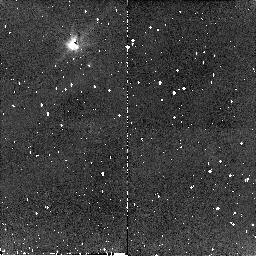
Target: G149-28. Instrument: NICMOS/NIC2. Filter: F110W. Exposure: 10 min. Observation ID: n8q316010

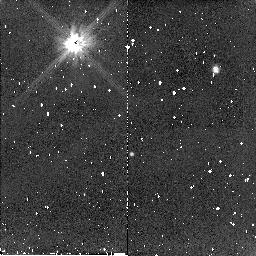
Target: G238-44. Instrument: NICMOS/NIC2. Filter: F110W. Exposure: 10 min. Observation ID: n8q308010

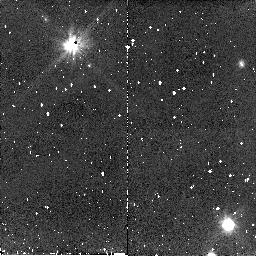
Target: G174-14. Instrument: NICMOS/NIC2. Filter: F110W. Exposure: 10 min. Observation ID: n8q368010

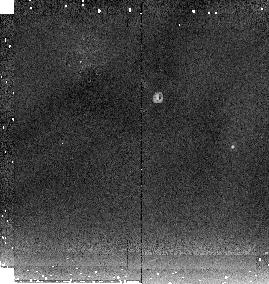
Target: HD118524. Instrument: NICMOS/NIC2. Filter: F205W. Exposure: 3 min. Observation ID: n8q3a2060

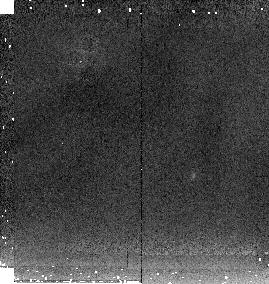
Target: G29-38. Instrument: NICMOS/NIC2. Filter: F205W. Exposure: 2 min. Observation ID: n8q301010

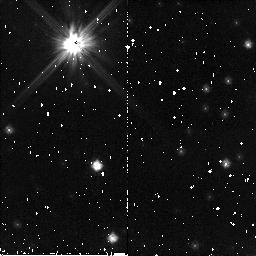
Target: WD1620-391. Instrument: NICMOS/NIC2. Filter: F110W. Exposure: 10 min. Observation ID: n8q313010

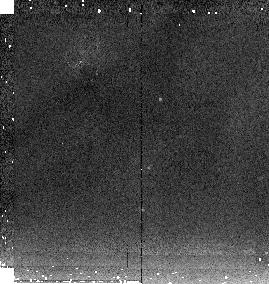
Target: GSC05841278. Instrument: NICMOS/NIC2. Filter: F205W. Exposure: 2 min. Observation ID: n8q3a1060

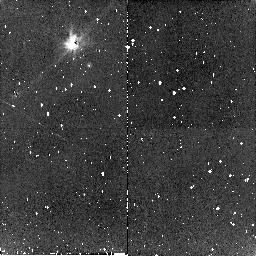
Target: G75-39. Instrument: NICMOS/NIC2. Filter: F110W. Exposure: 9 min. Observation ID: n8q322010

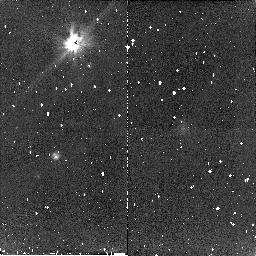
Target: G74-7. Instrument: NICMOS/NIC2. Filter: F110W. Exposure: 10 min. Observation ID: n8q320010

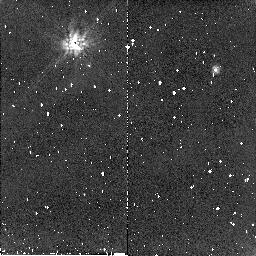
Target: G238-44. Instrument: NICMOS/NIC2. Filter: F160W. Exposure: 10 min. Observation ID: n8q310010

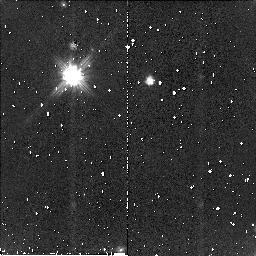
Target: G174-14. Instrument: NICMOS/NIC2. Filter: F110W. Exposure: 10 min. Observation ID: n8q319010

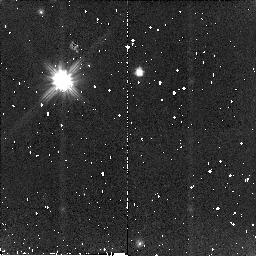
Target: G174-14. Instrument: NICMOS/NIC2. Filter: F110W. Exposure: 10 min. Observation ID: n8q318010

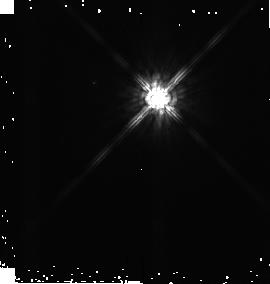
Target: HD118524. Instrument: NICMOS/NIC2. Filter: F160W. Exposure: 1 min. Observation ID: n8q3a2040

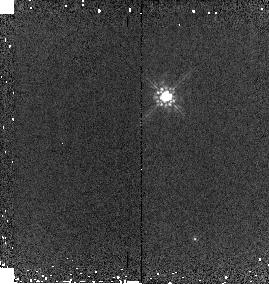
Target: G238-44. Instrument: NICMOS/NIC2. Filter: F160W. Exposure: 1 min. Observation ID: n8q302020

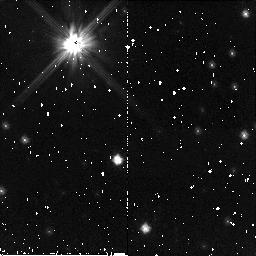
Target: WD1620-391. Instrument: NICMOS/NIC2. Filter: F110W. Exposure: 10 min. Observation ID: n8q312010

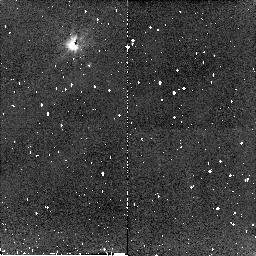
Target: G149-28. Instrument: NICMOS/NIC2. Filter: F110W. Exposure: 10 min. Observation ID: n8q317010

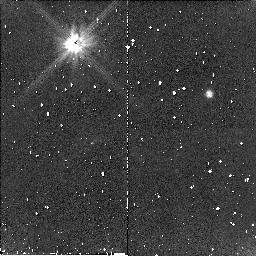
Target: G238-44. Instrument: NICMOS/NIC2. Filter: F110W. Exposure: 10 min. Observation ID: n8q309010

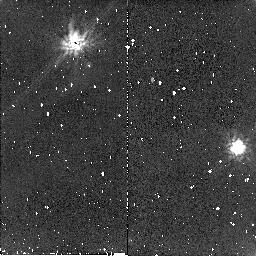
Target: G29-38. Instrument: NICMOS/NIC2. Filter: F160W. Exposure: 10 min. Observation ID: n8q307010

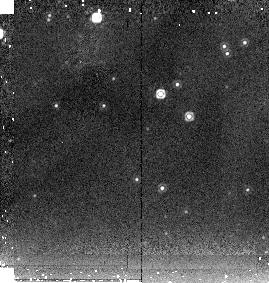
Target: WD1620-391. Instrument: NICMOS/NIC2. Filter: F205W. Exposure: 2 min. Observation ID: n8q303010

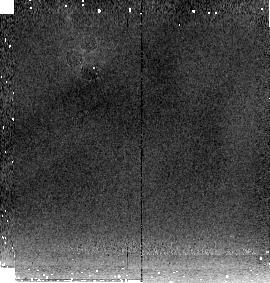
Target: G238-44. Instrument: NICMOS/NIC2. Filter: F205W. Exposure: 3 min. Observation ID: n8q302010

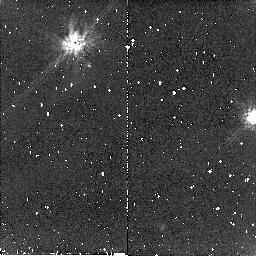
Target: G29-38. Instrument: NICMOS/NIC2. Filter: F160W. Exposure: 10 min. Observation ID: n8q306010

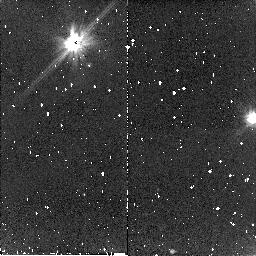
Target: G29-38. Instrument: NICMOS/NIC2. Filter: F110W. Exposure: 10 min. Observation ID: n8q304010

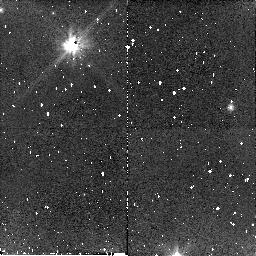
Target: G174-14. Instrument: NICMOS/NIC2. Filter: F110W. Exposure: 10 min. Observation ID: n8q369010

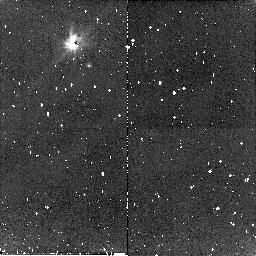
Target: G75-39. Instrument: NICMOS/NIC2. Filter: F110W. Exposure: 9 min. Observation ID: n8q323010

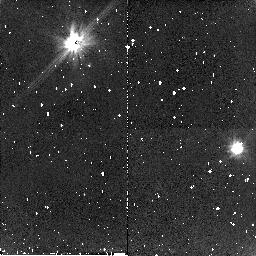
Target: G29-38. Instrument: NICMOS/NIC2. Filter: F110W. Exposure: 10 min. Observation ID: n8q305010

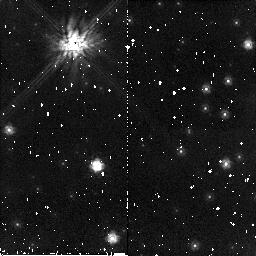
Target: WD1620-391. Instrument: NICMOS/NIC2. Filter: F160W. Exposure: 10 min. Observation ID: n8q315010

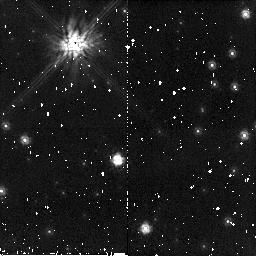
Target: WD1620-391. Instrument: NICMOS/NIC2. Filter: F160W. Exposure: 10 min. Observation ID: n8q314010

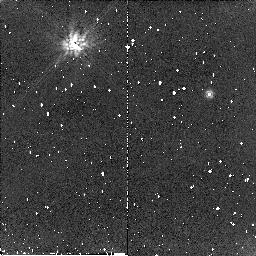
Target: G238-44. Instrument: NICMOS/NIC2. Filter: F160W. Exposure: 10 min. Observation ID: n8q311010

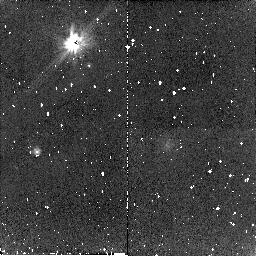
Target: G74-7. Instrument: NICMOS/NIC2. Filter: F110W. Exposure: 10 min. Observation ID: n8q321010

Finding Planets in the Stellar Graveyard: A Faint Companion Search of White Dwarfs with NICMOS (PI: Debes, John Henry)

We propose to do a deep search for substellar objects in orbit around white dwarfs with the newly refurbished NICMOS camera as part of the PI's doctoral thesis work. Direct imaging of planets around main sequence stars is difficult due to the large contrast ratio, a problem which is much less severe for companions to white dwarfs. White dwarfs are not usually considered in planet searches but recent theoretical work and observations are motivating new searches for planetary systems and dust disks around DAZ white dwarfs. We propose to conduct the search with the NIC2 coronagraph to find resolved companions and do photometry to search for unresolved companions through Near-IR excesses. We estimate that the survey will be sensitive to brown dwarfs, high mass jovian planets, and dust disks. By probing a wide range of orbital separations and companion masses, this survey will help to answer questions about the brown dwarf desert, common envelope evolution, and planet formation. HST and NICMOS provide a unique capability to do this search, as no ground based observatory with AO can adequately search for faint companions as close and with such high contrast.